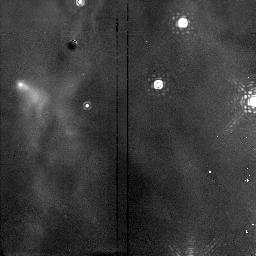
Target: NGC1976-NIC. Instrument: NICMOS/NIC2. Filter: F190N. Exposure: 15 min. Observation ID: n4fo06060

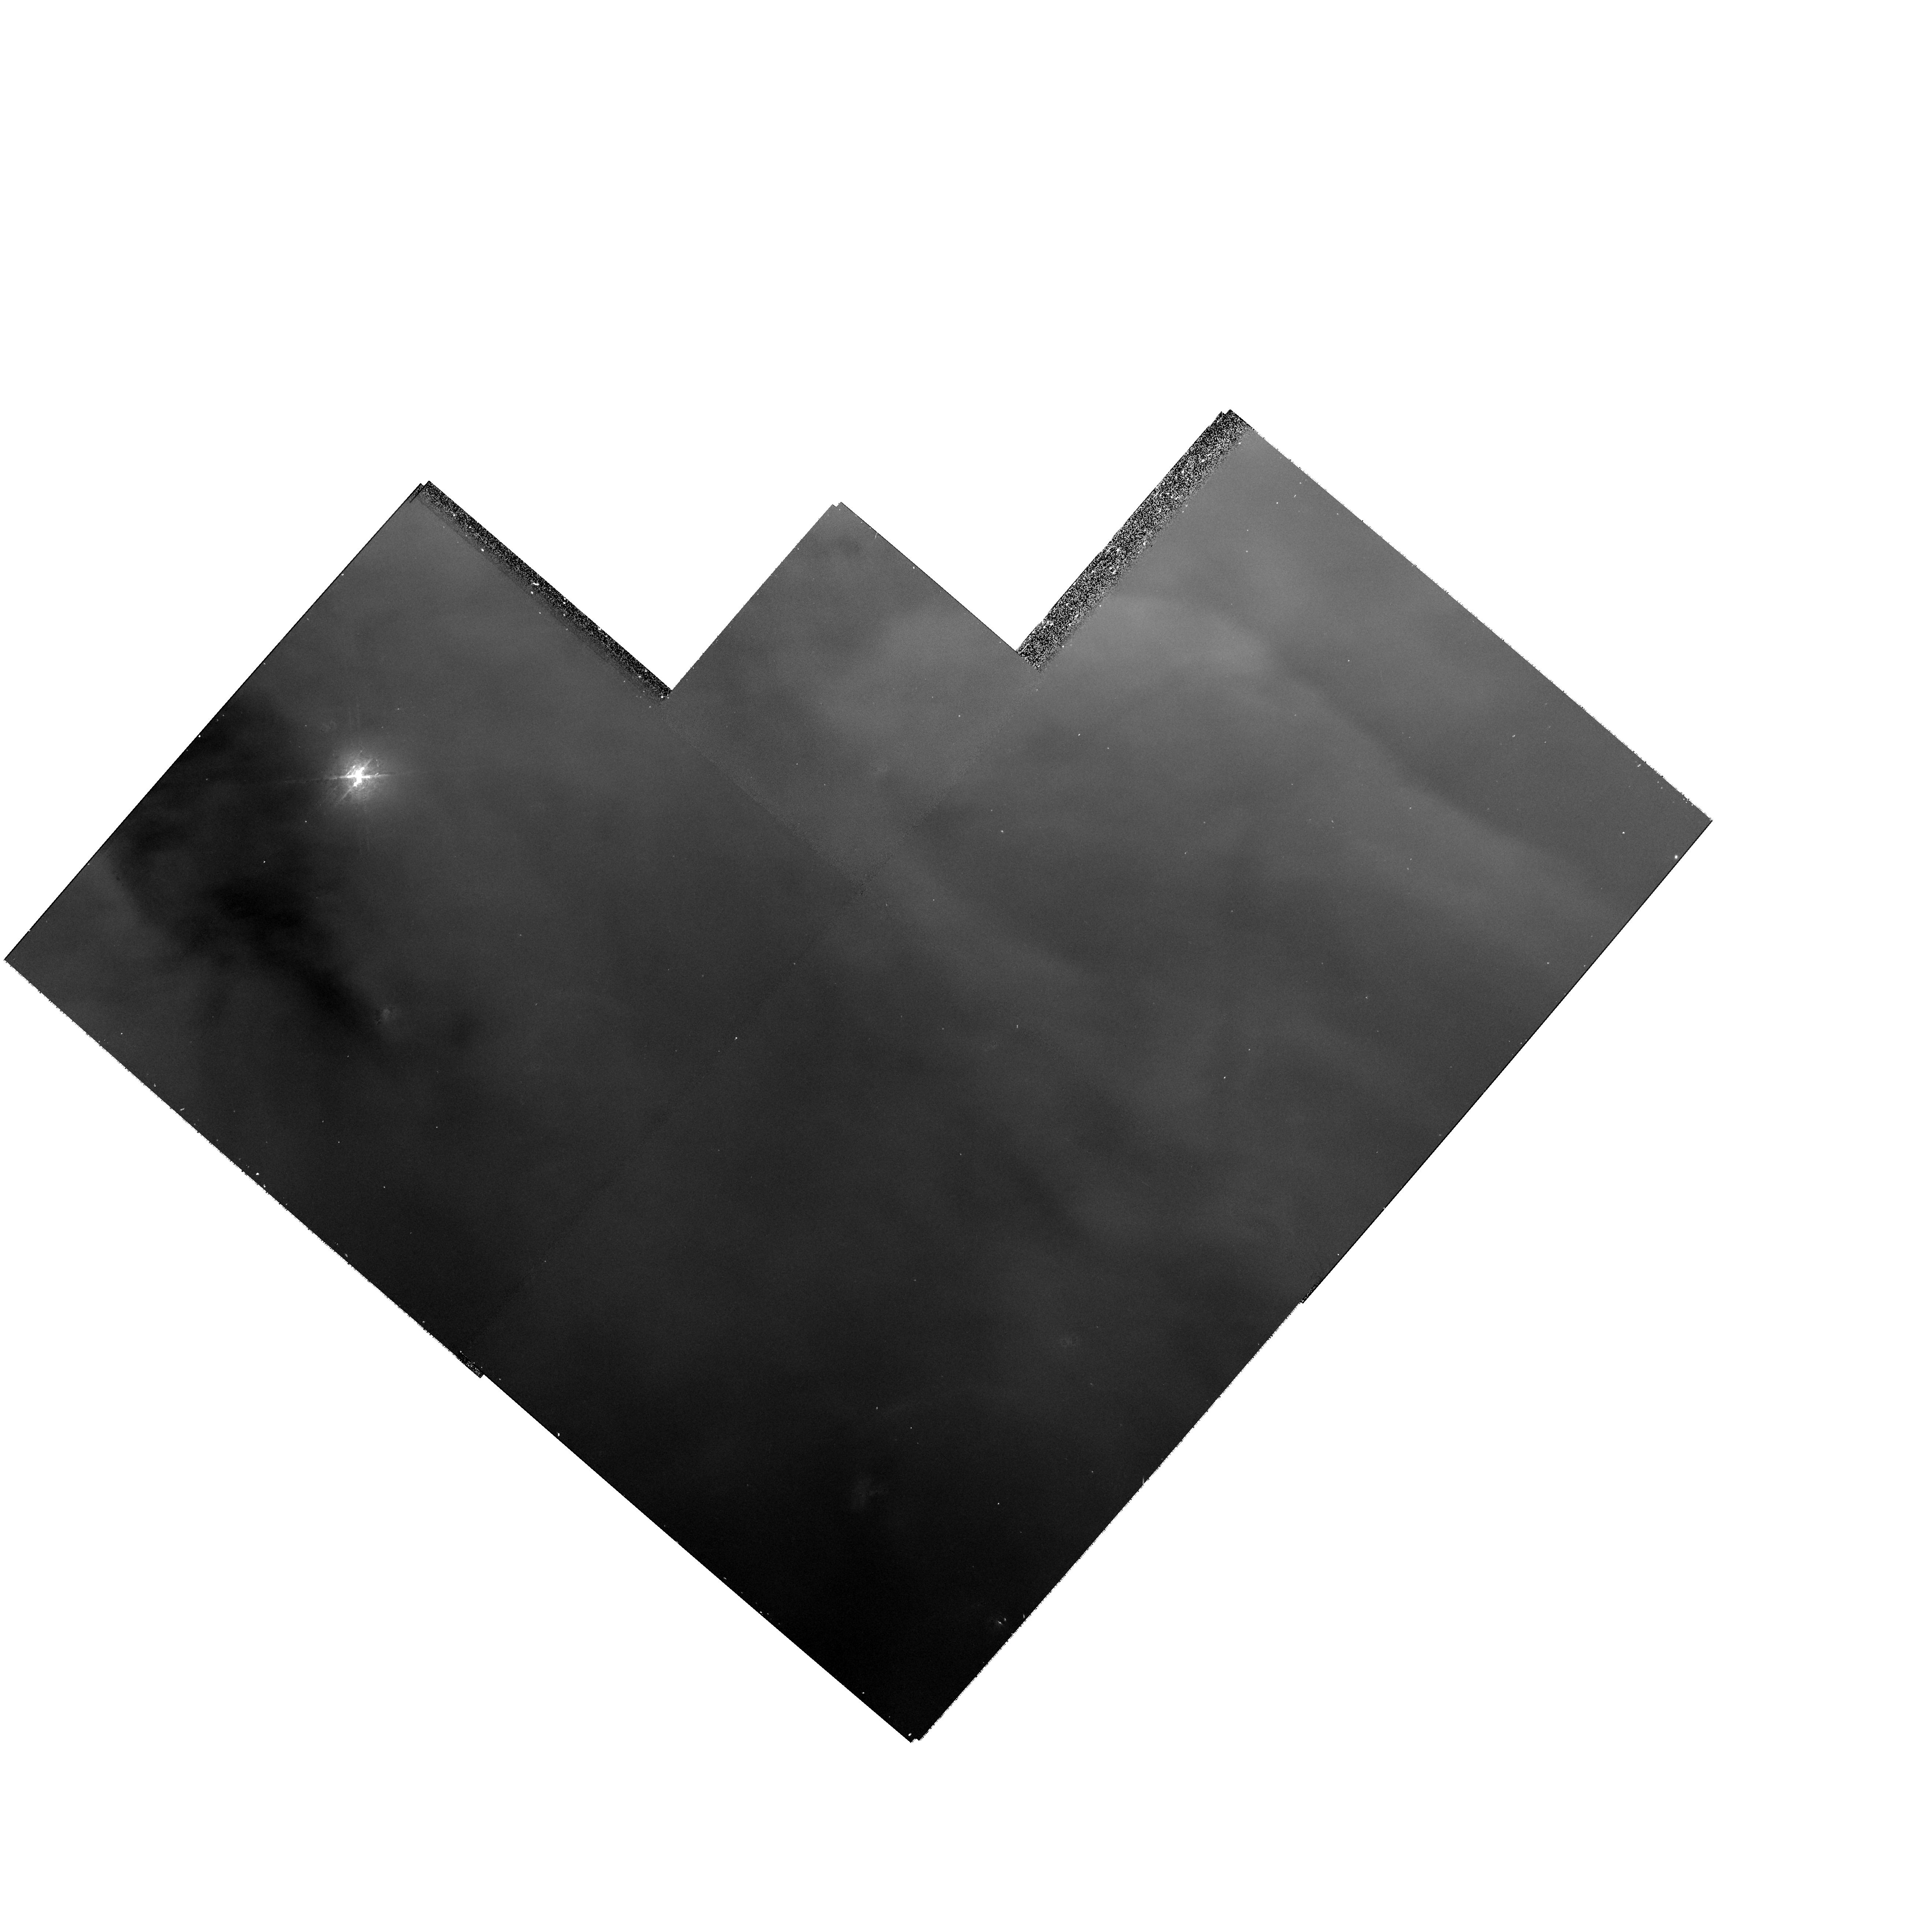
Target: NGC1976-SLIT4. Instrument: WFPC2/PC. Filter: F656N. Exposure: 12 min. Observation ID: hst_7514_04_wfpc2_pc_f656n_u4fo04

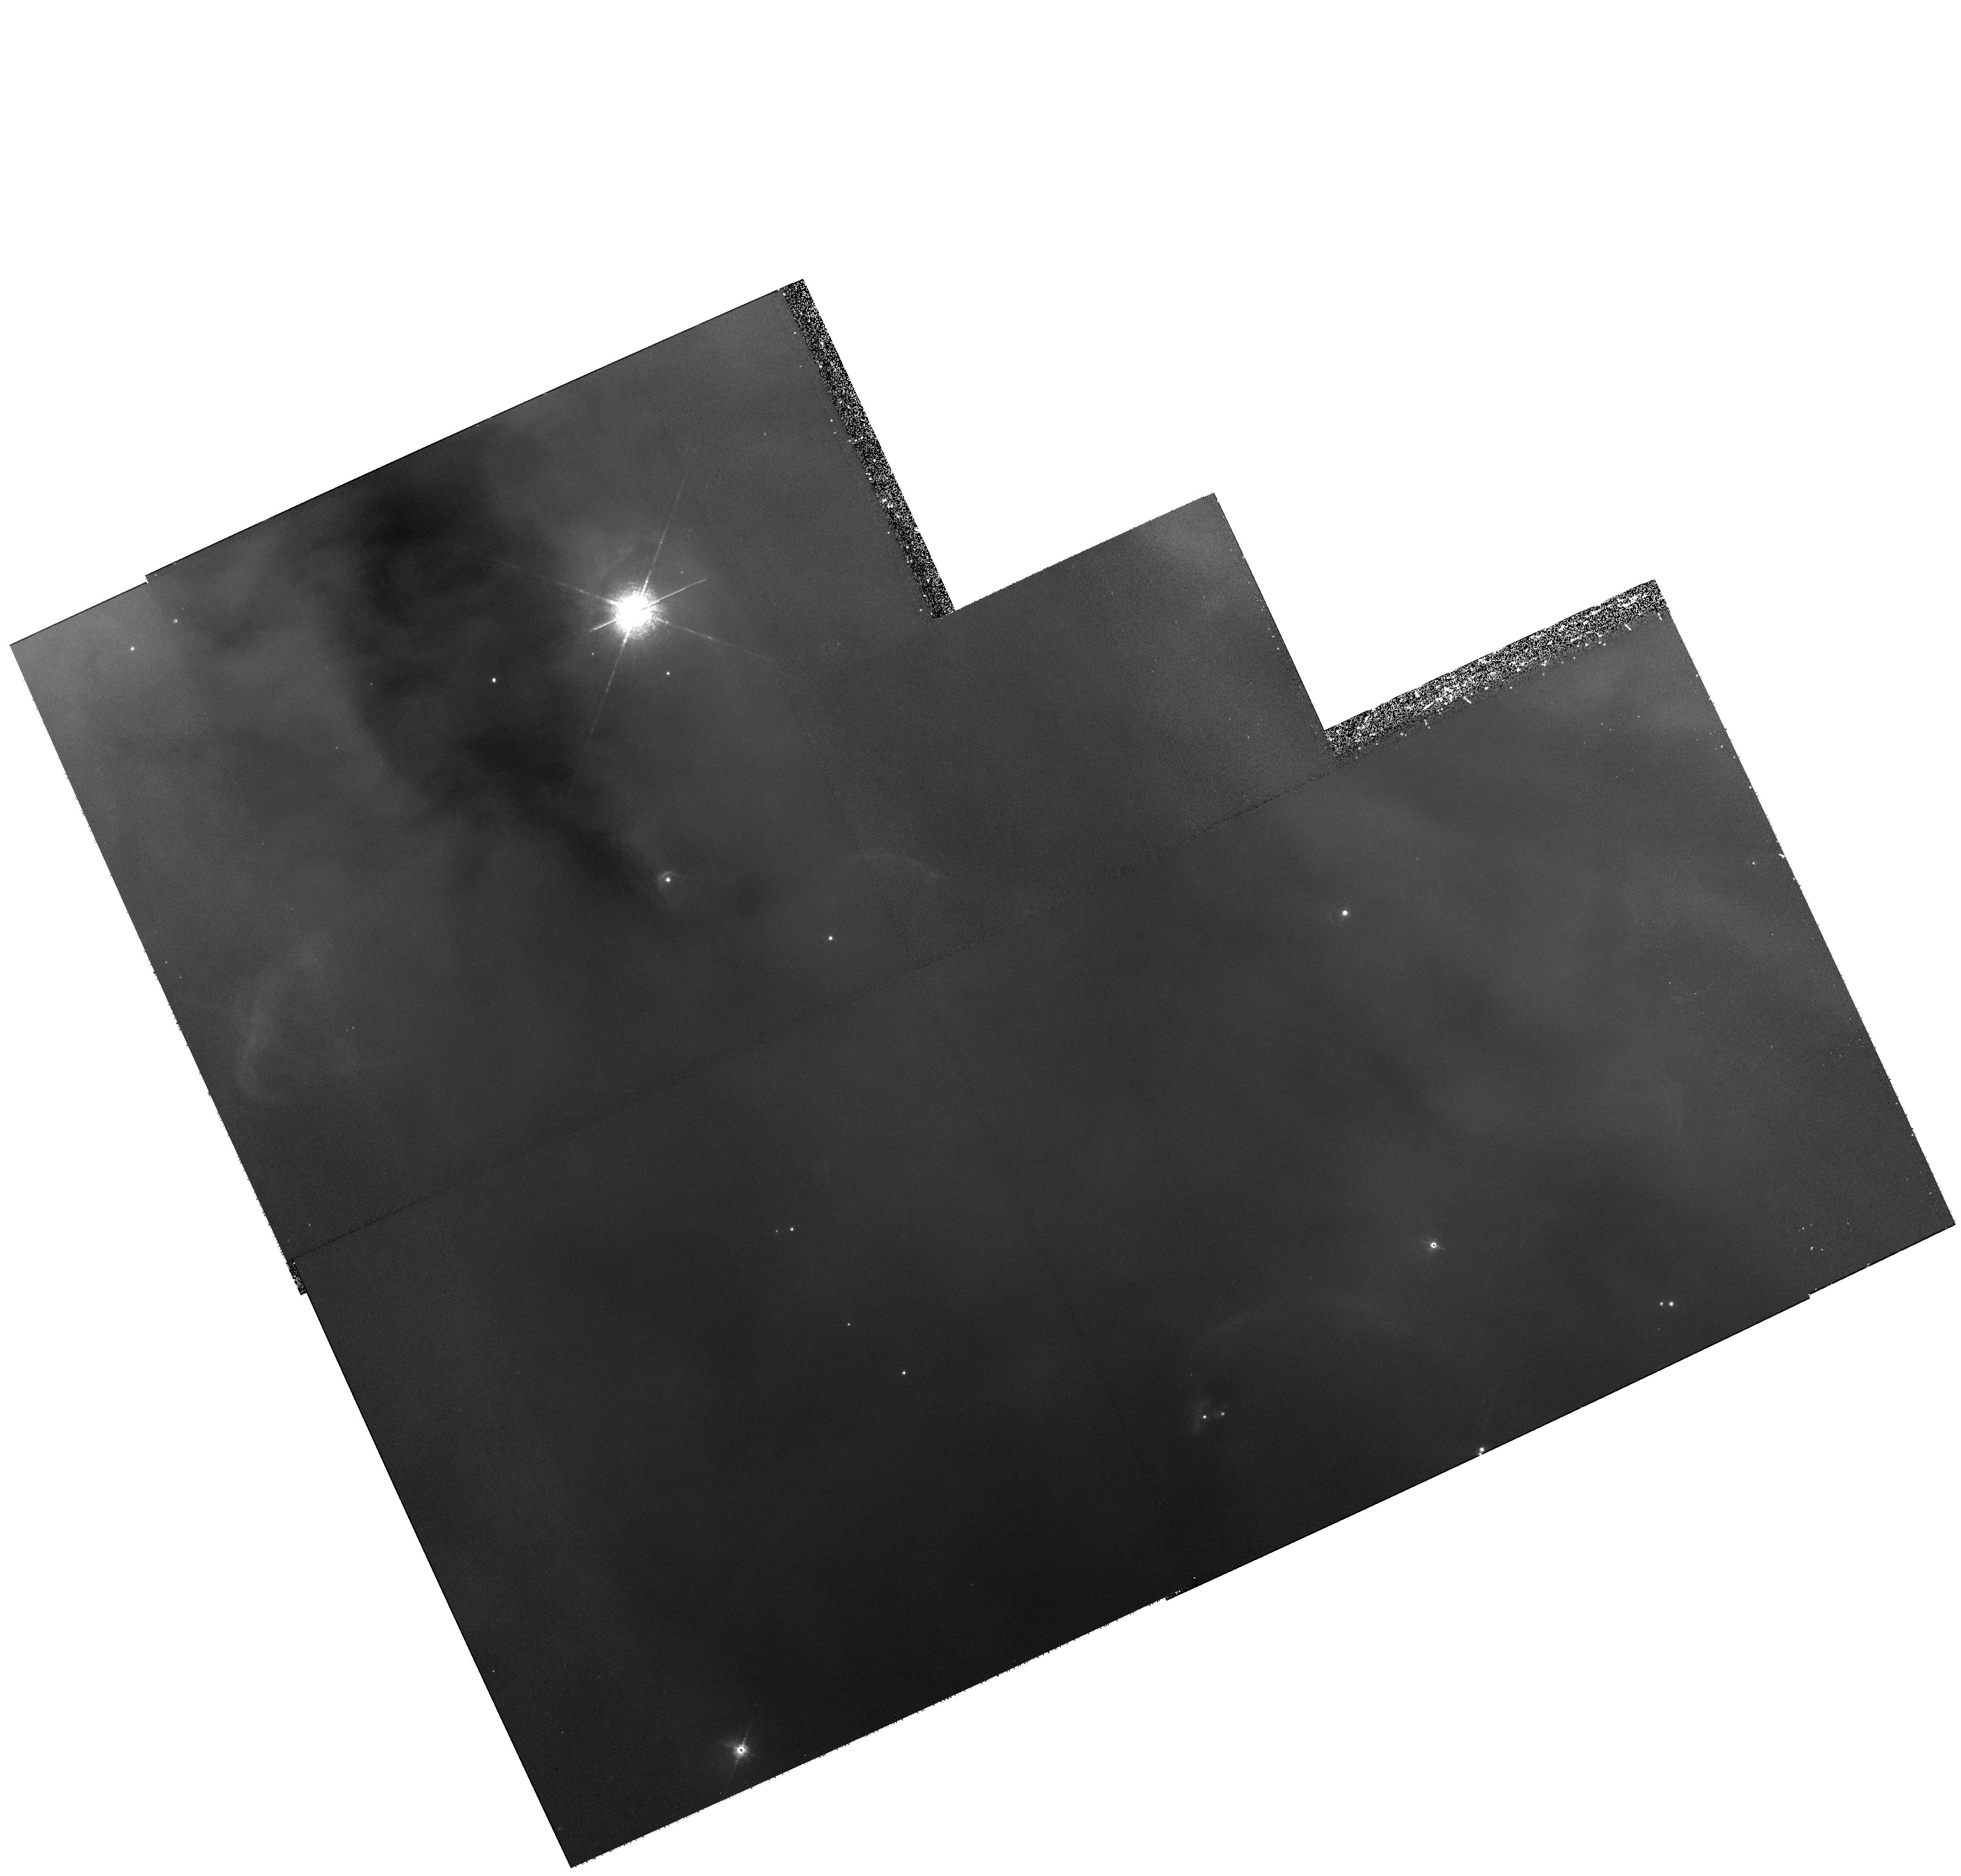
Target: MULTIPLE. Instrument: WFPC2/PC. Filter: F658N. Exposure: 41 min. Observation ID: hst_7514_51_wfpc2_pc_f658n_u4fo51

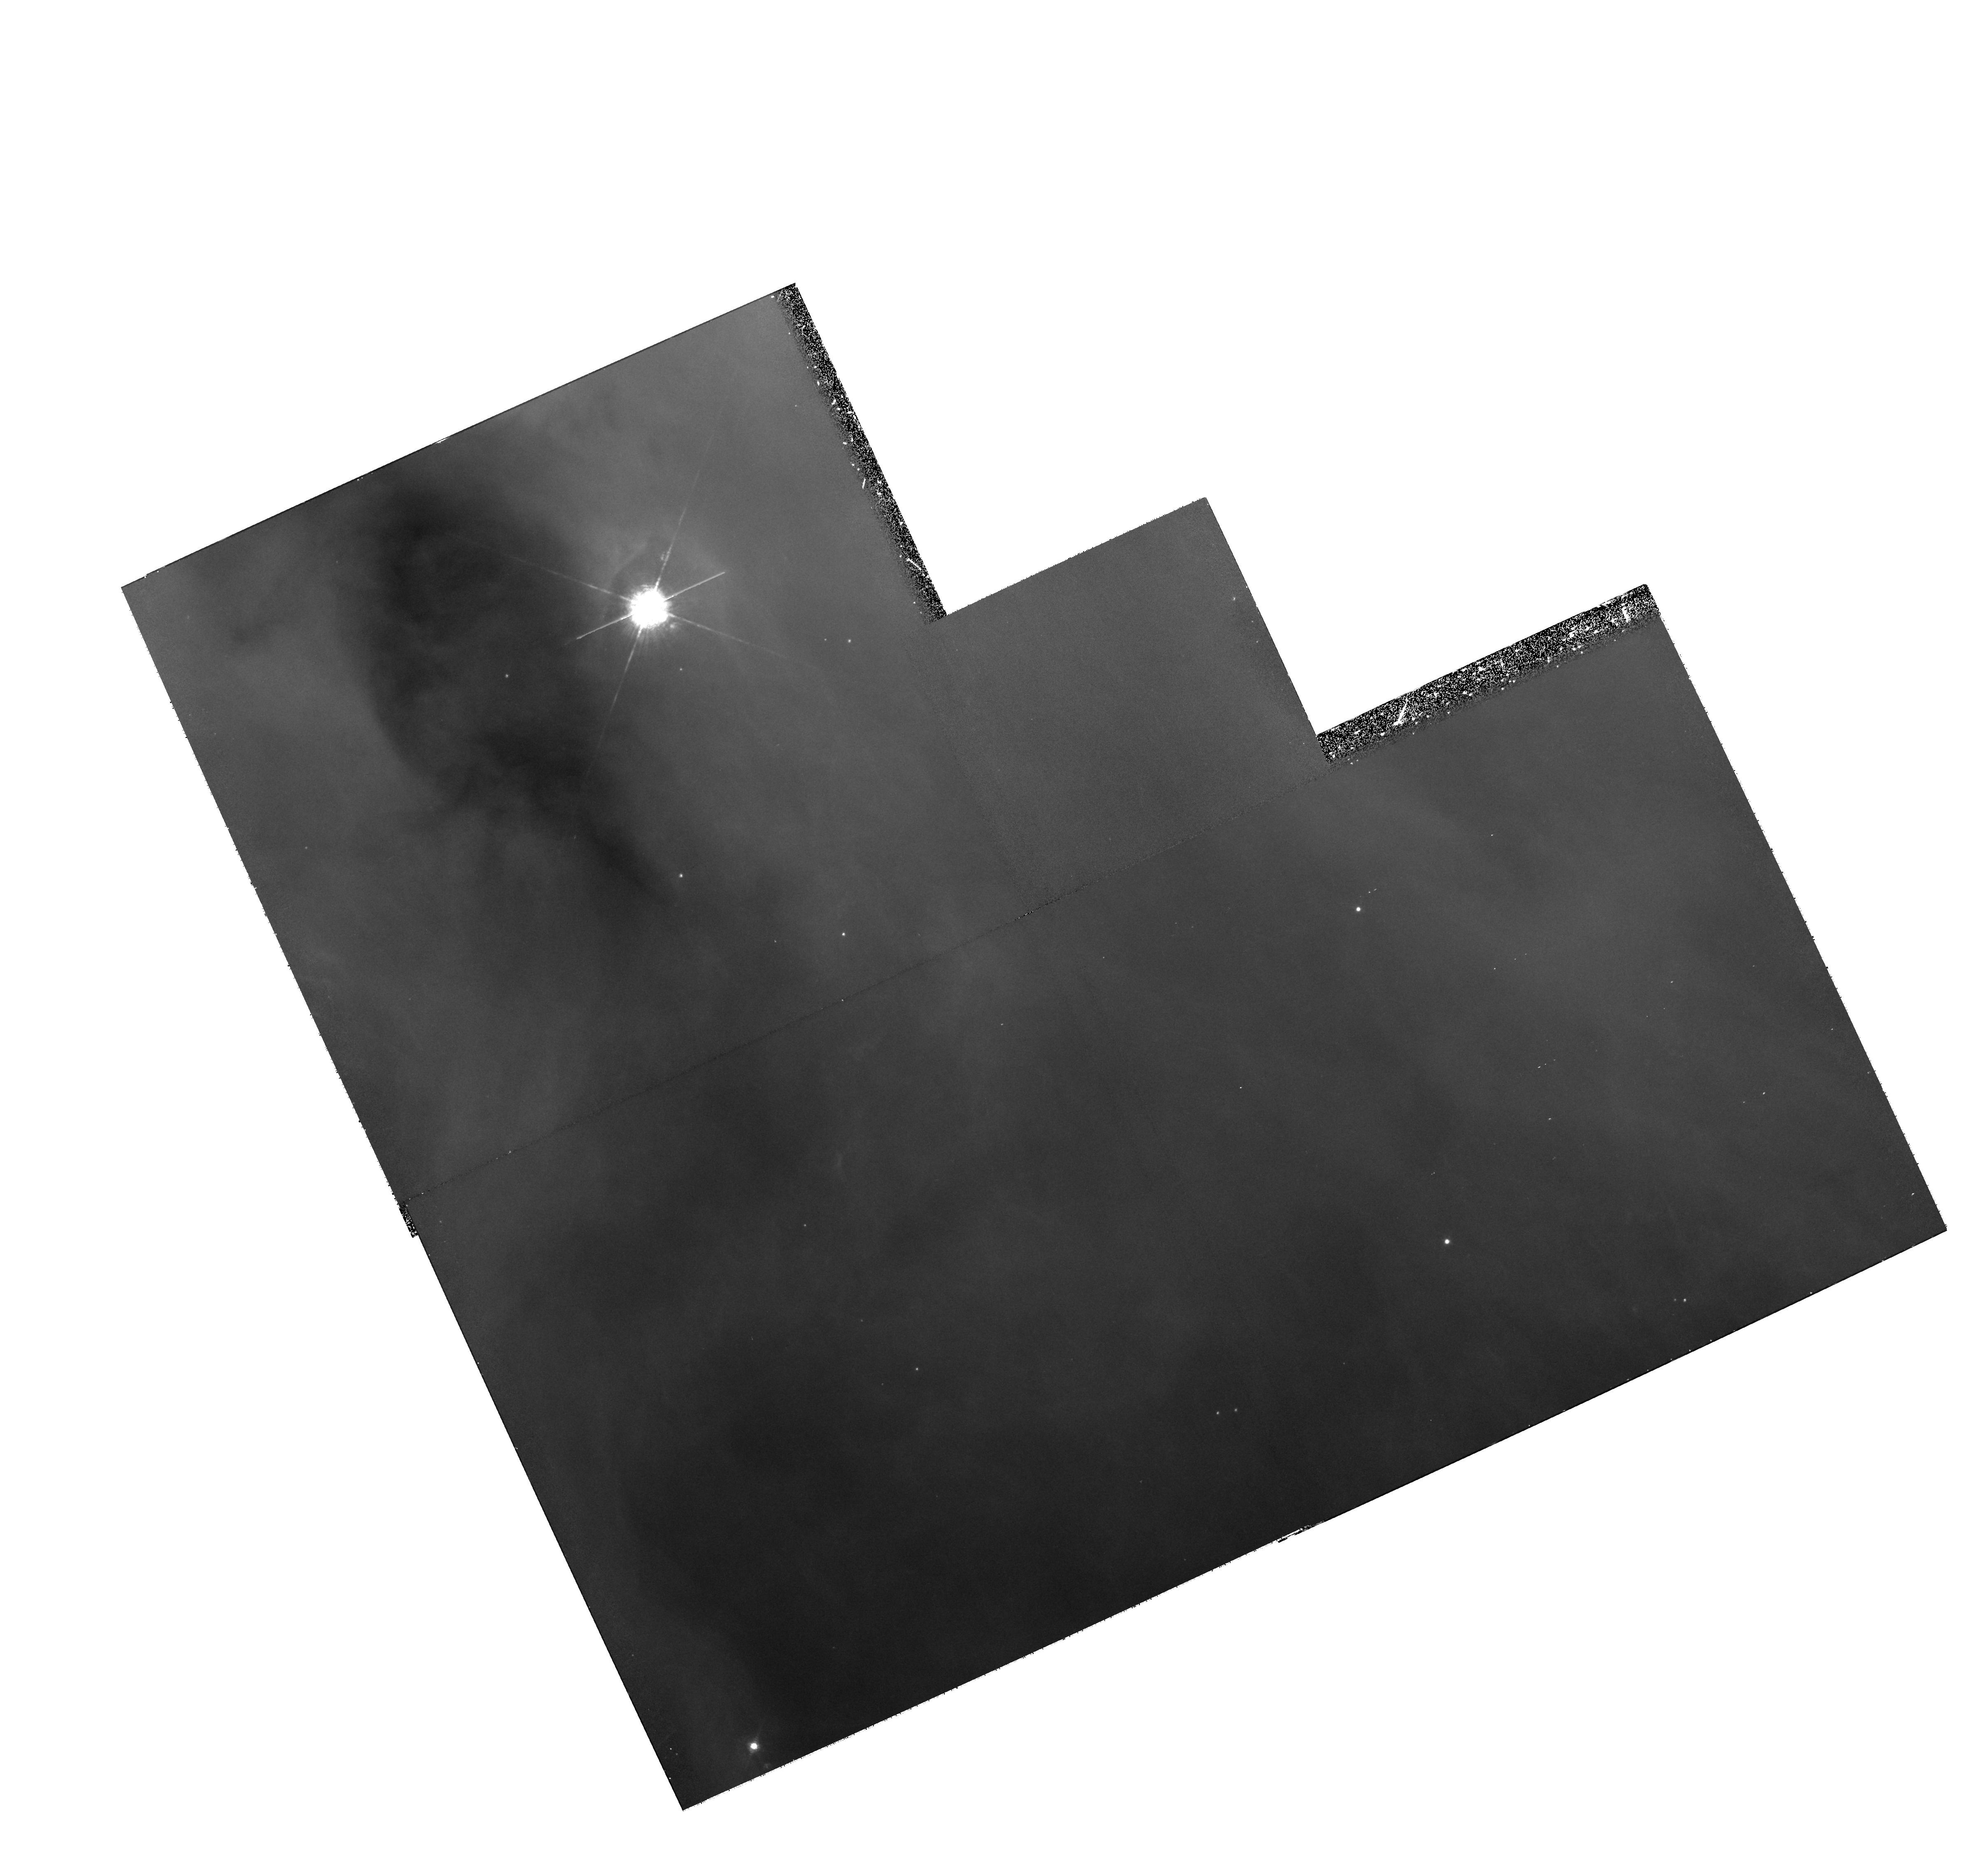
Target: field at RA 83.781°, Dec -5.478°. Instrument: WFPC2/PC. Filter: F502N. Exposure: 1.1 h. Observation ID: hst_7514_71_wfpc2_pc_f502n_u4fo71

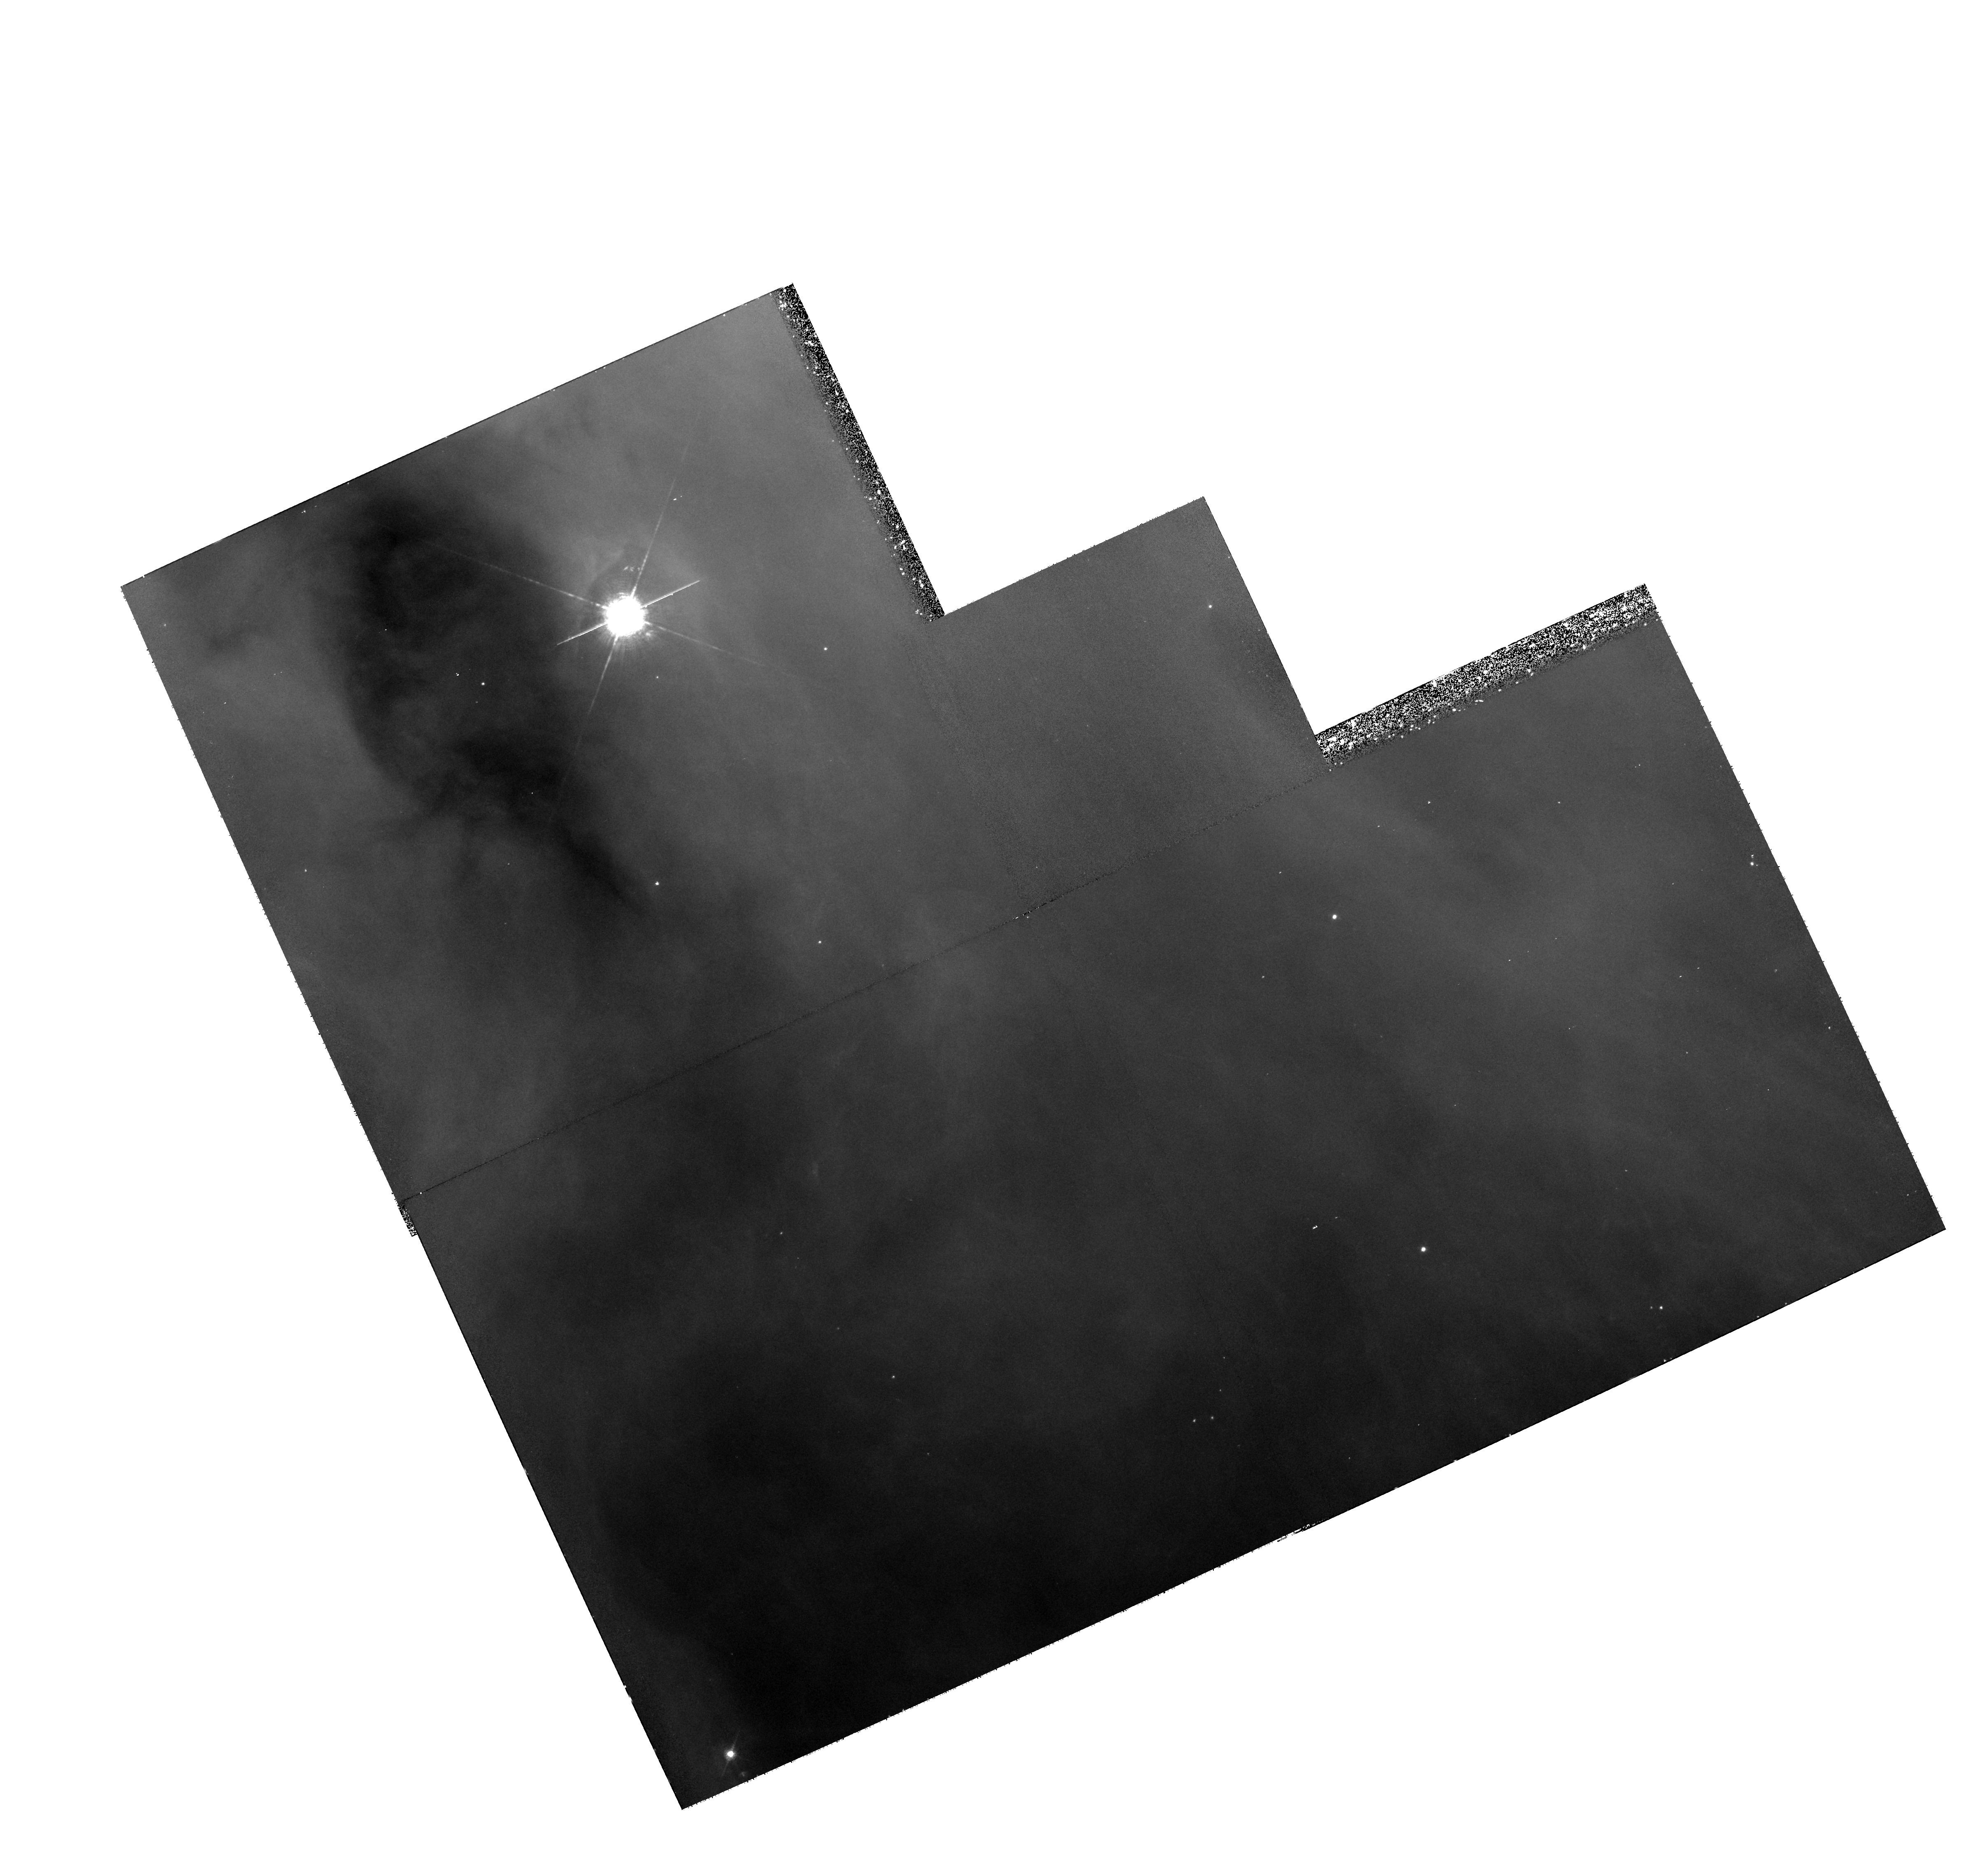
Target: NGC1976-SLIT1-REPEAT. Instrument: WFPC2/PC. Filter: F502N. Exposure: 1.2 h. Observation ID: hst_7514_51_wfpc2_pc_f502n_u4fo51

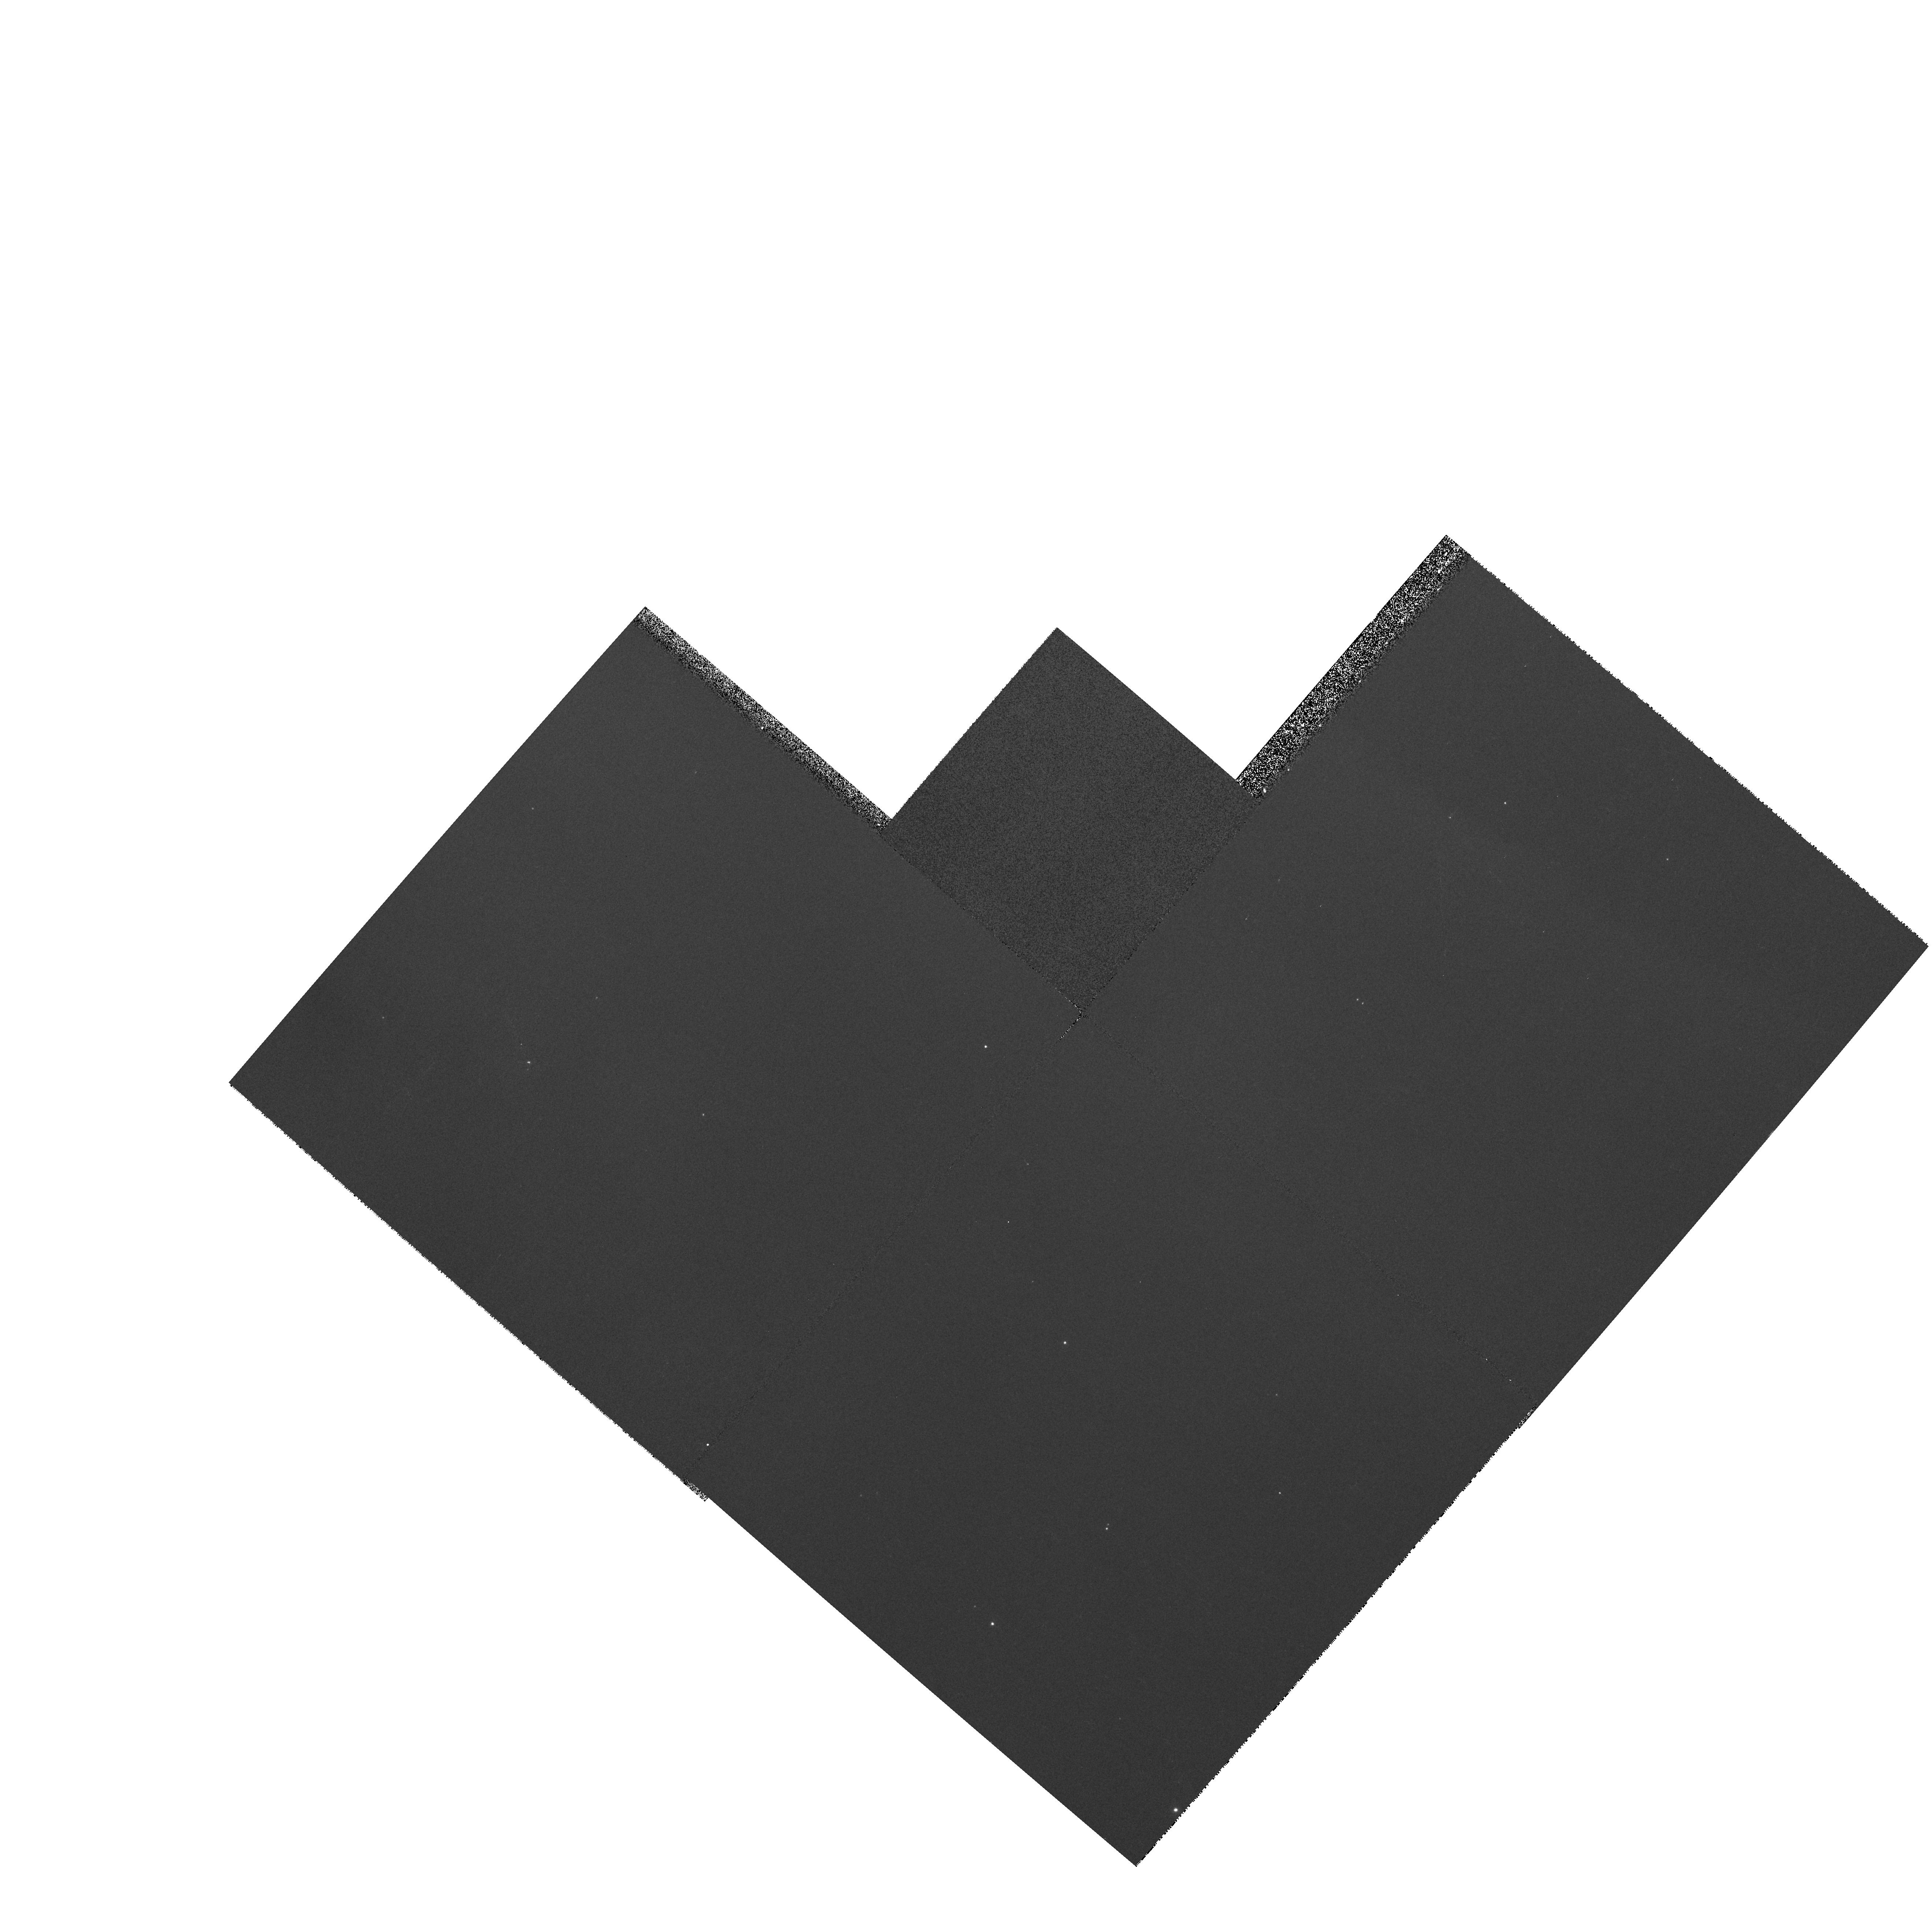
Target: NGC1976-SLIT5. Instrument: WFPC2/PC. Filter: F502N. Exposure: 2 min. Observation ID: hst_7514_04_wfpc2_pc_f502n_u4fo04

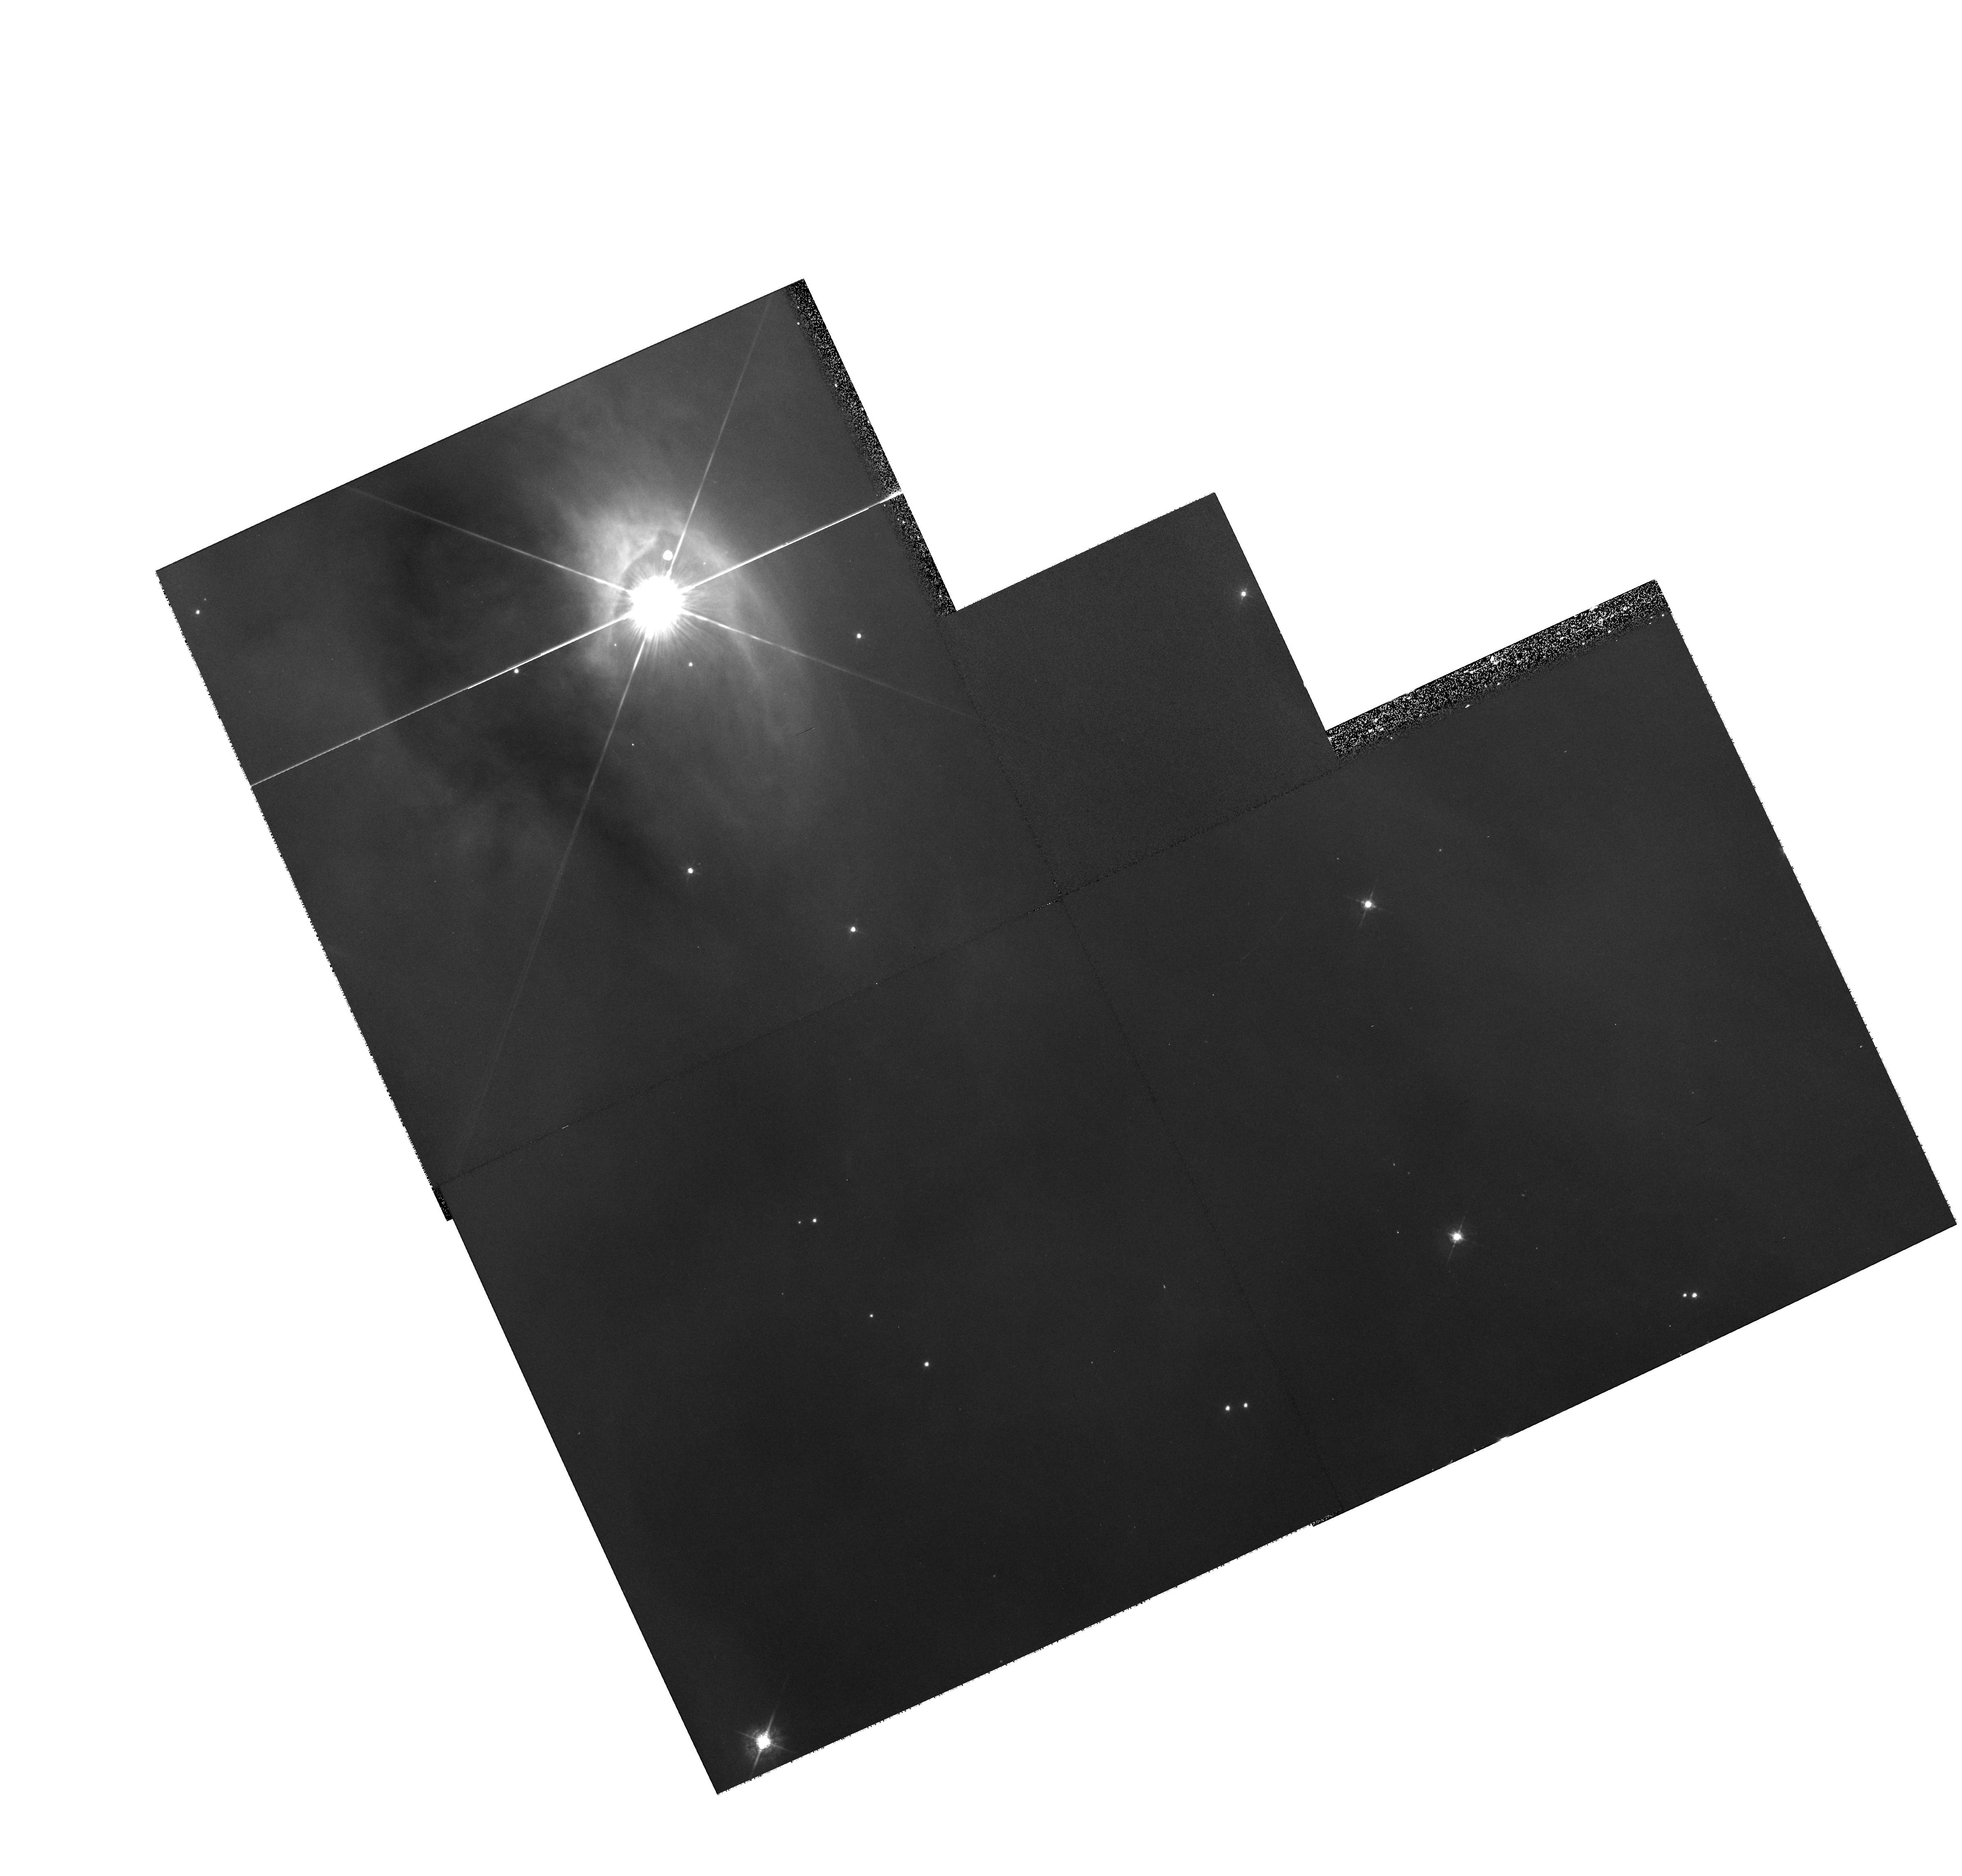
Target: field at RA 83.780°, Dec -5.478°. Instrument: WFPC2/PC. Filter: F547M. Exposure: 7 min. Observation ID: hst_7514_71_wfpc2_pc_f547m_u4fo71

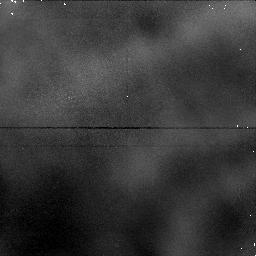
Target: NGC1976-NIC. Instrument: NICMOS/NIC1. Filter: F187N. Exposure: 10 min. Observation ID: n4fo06030

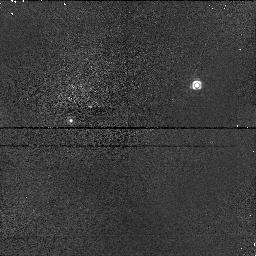
Target: NGC1976-NIC. Instrument: NICMOS/NIC1. Filter: F113N. Exposure: 5 min. Observation ID: n4fo06020

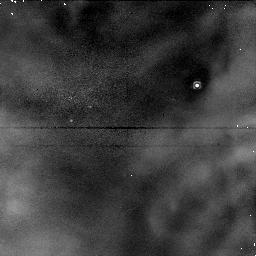
Target: NGC1976-NIC. Instrument: NICMOS/NIC1. Filter: F108N. Exposure: 5 min. Observation ID: n4fo06010

HST Observations of Orion -- Probing the Origin of Abundance Anomalies in H II Regions (PI: Rubin, Robert H.)

We propose a set of observations of emission-line diagnostics of the Orion Nebula, the brightest and best-resolved H II region. The major goal is to provide reliable elemental abundances in this benchmark of the ISM. Currently, Orion is one of a number of nebulae for which large differences in heavy element abundances are deduced from the bright forbidden lines and the much fainter recombination lines. The existence of large temperature fluctuations is one possible reason for this discrepancy; other less explored reasons include density and ionization fluctuations. Our long-slit observations with STIS cross prominent arcs associated with an HH object, a proplyd, and the Bar -- an ionization front viewed edge-on. These are the places where the effects of mechanical energy deposition into the H II region would be easiest to detect. The combination of spectral lines studied is designed to measure density, temperature, and ionic structure and their variations, and then to determine what influence they have on the inference of abundances. Analysis depends on accurate removal of the effects of foreground extinction. Proposed Palpha imagery combined with our existing H Beta images is required to put this on a secure footing. Other major goals of this program are confirmation of a serious problem discovered in our earlier HST spectra concerning the theoretical decrement of the ultraviolet He 1 lines and validation of the analysis methods commonly used on the fainter extragalactic H II regions.